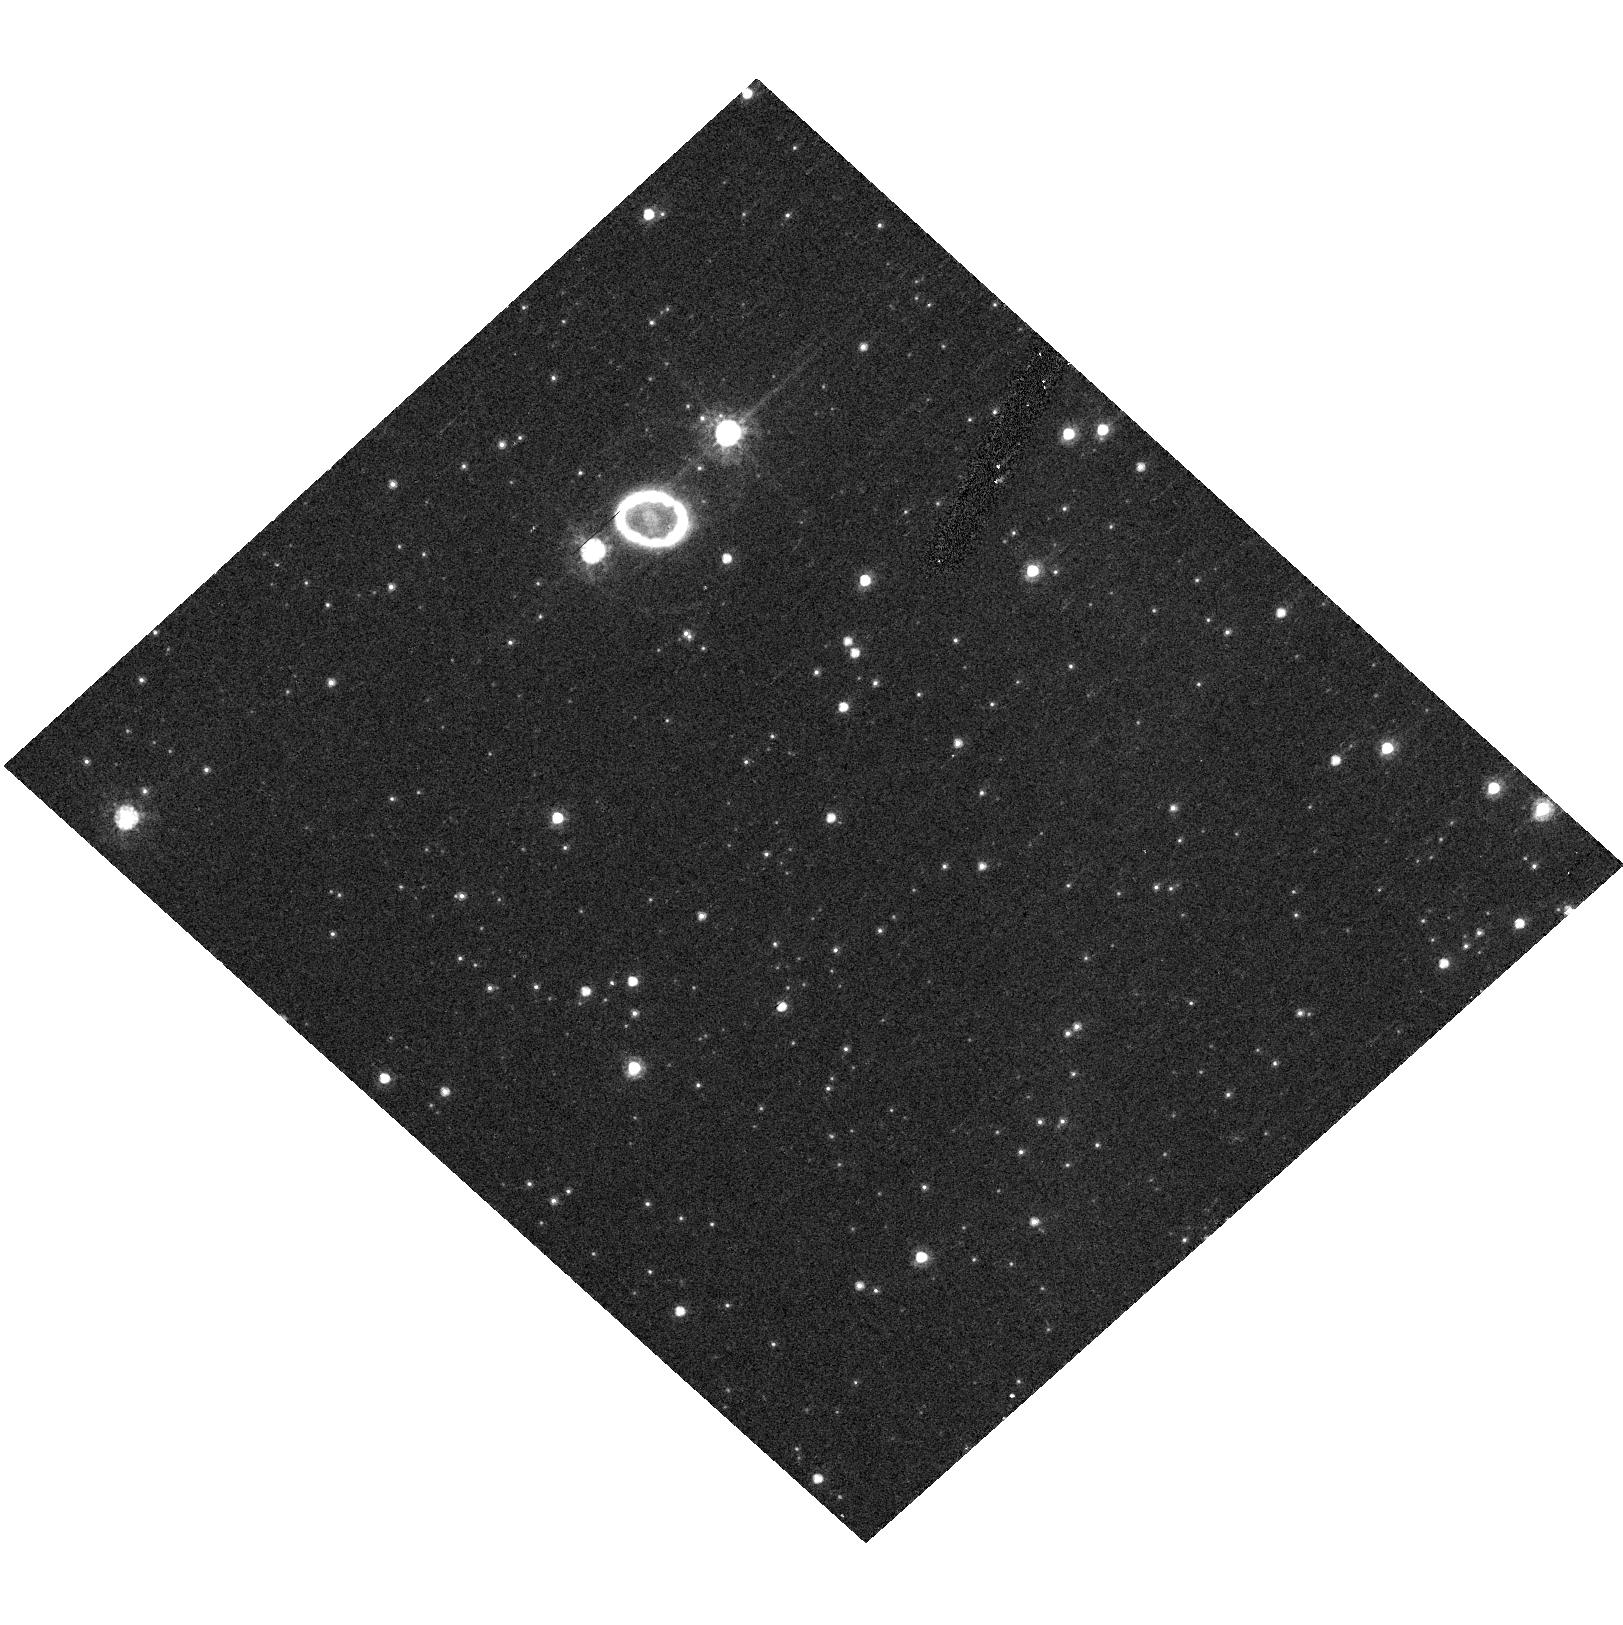
Target: SN1987A-GRISM-O120. Instrument: ACS/HRC. Filter: F625W. Exposure: 2 min. Observation ID: hst_10549_04_acs_hrc_f625w_j9e804

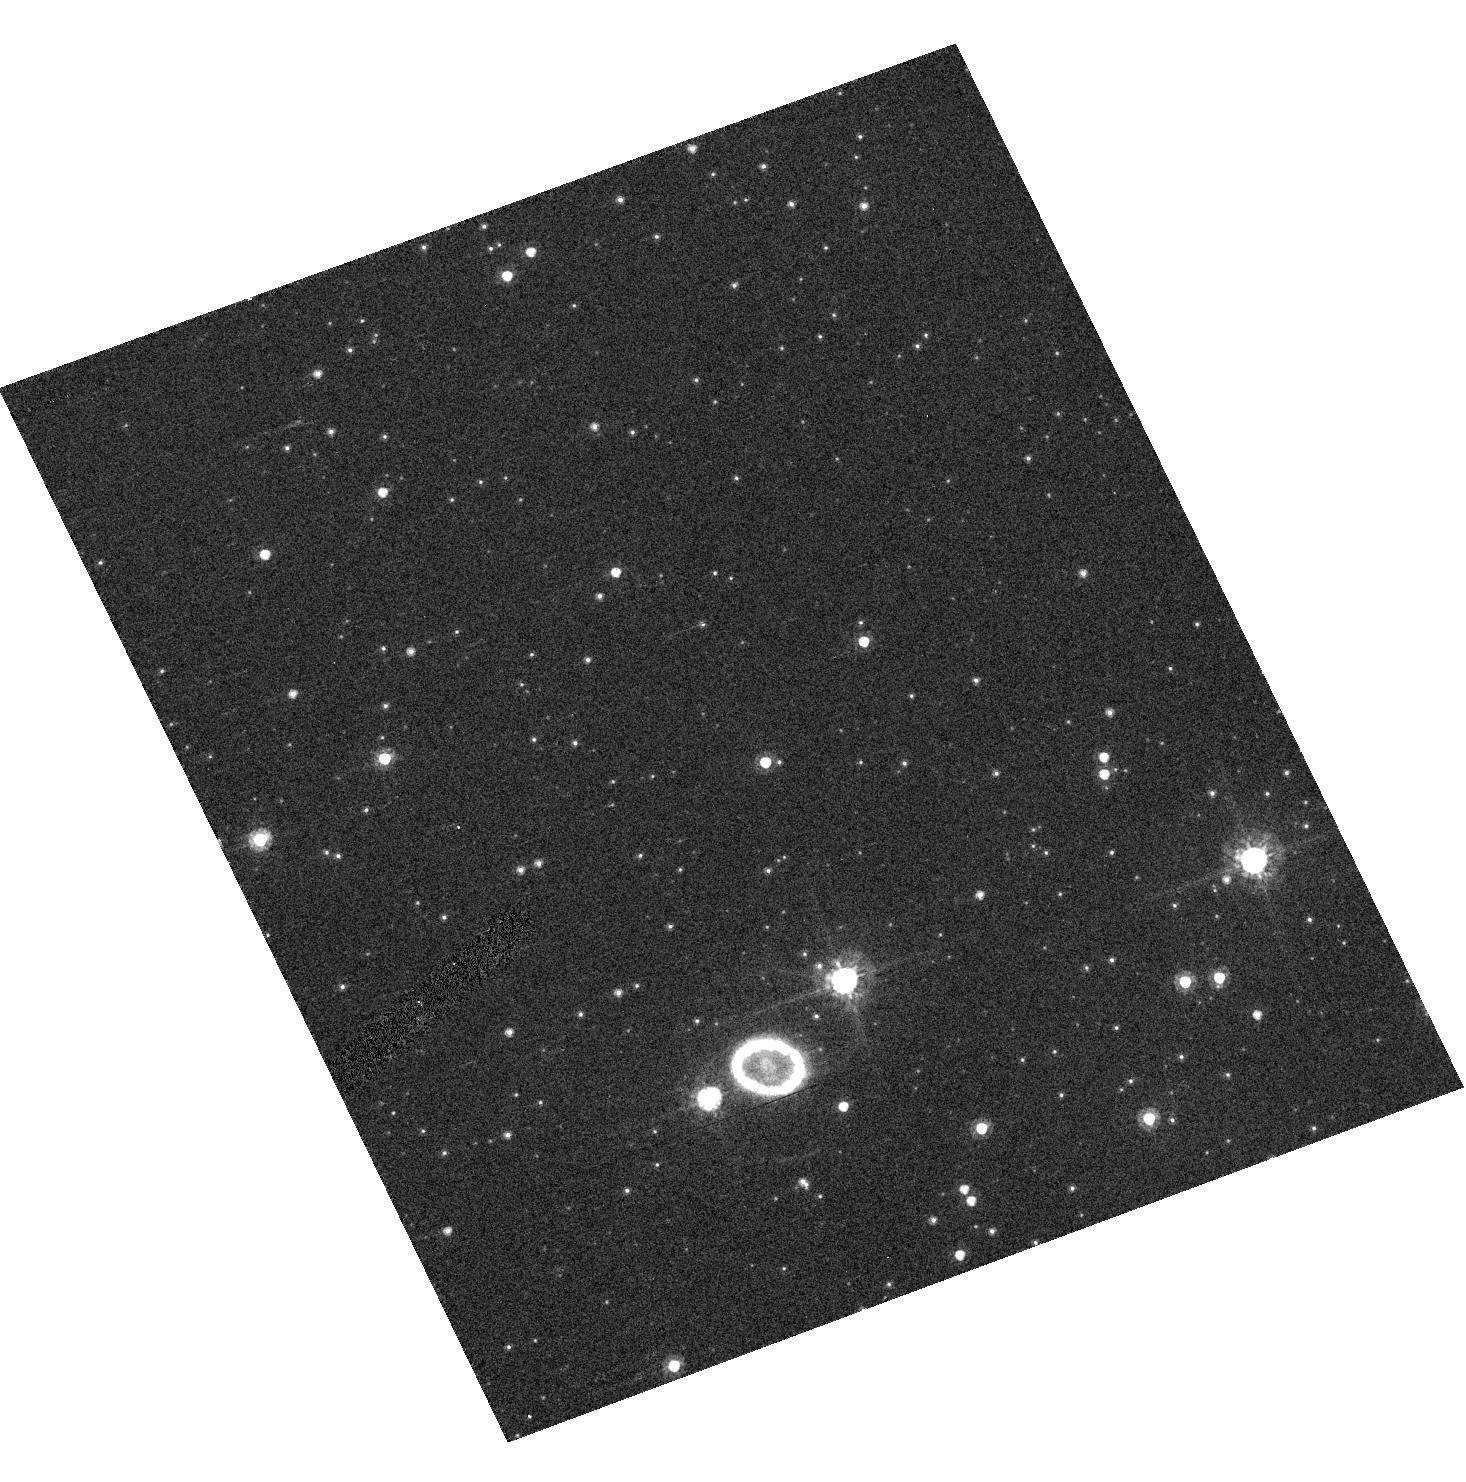
Target: SN1987A-GRISM-O300. Instrument: ACS/HRC. Filter: F625W. Exposure: 2 min. Observation ID: hst_10549_23_acs_hrc_f625w_j9e823

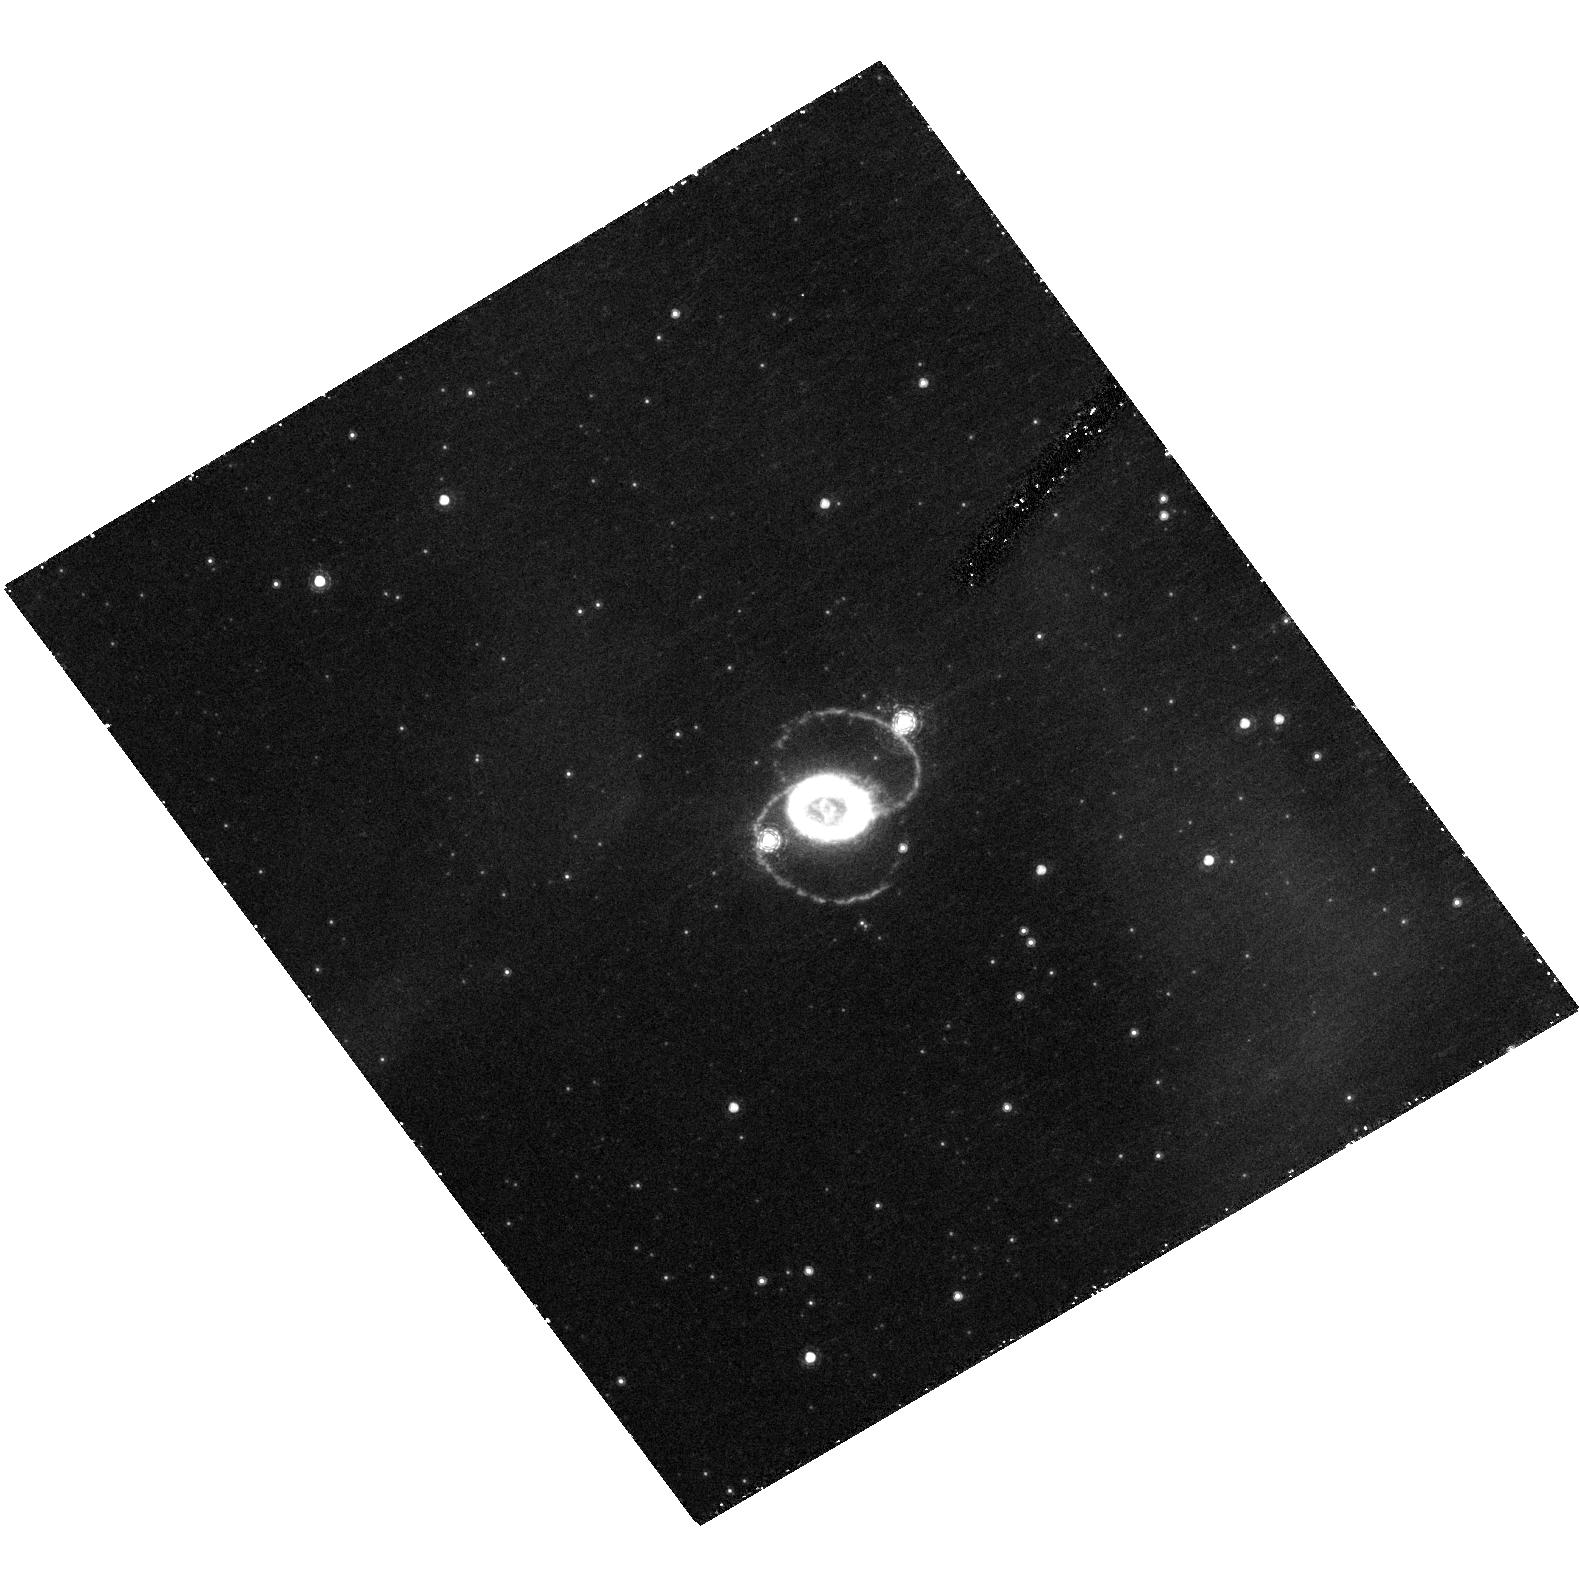
Target: SN1987A. Instrument: ACS/HRC. Filter: F658N. Exposure: 43 min. Observation ID: hst_10549_13_acs_hrc_f658n_j9e813

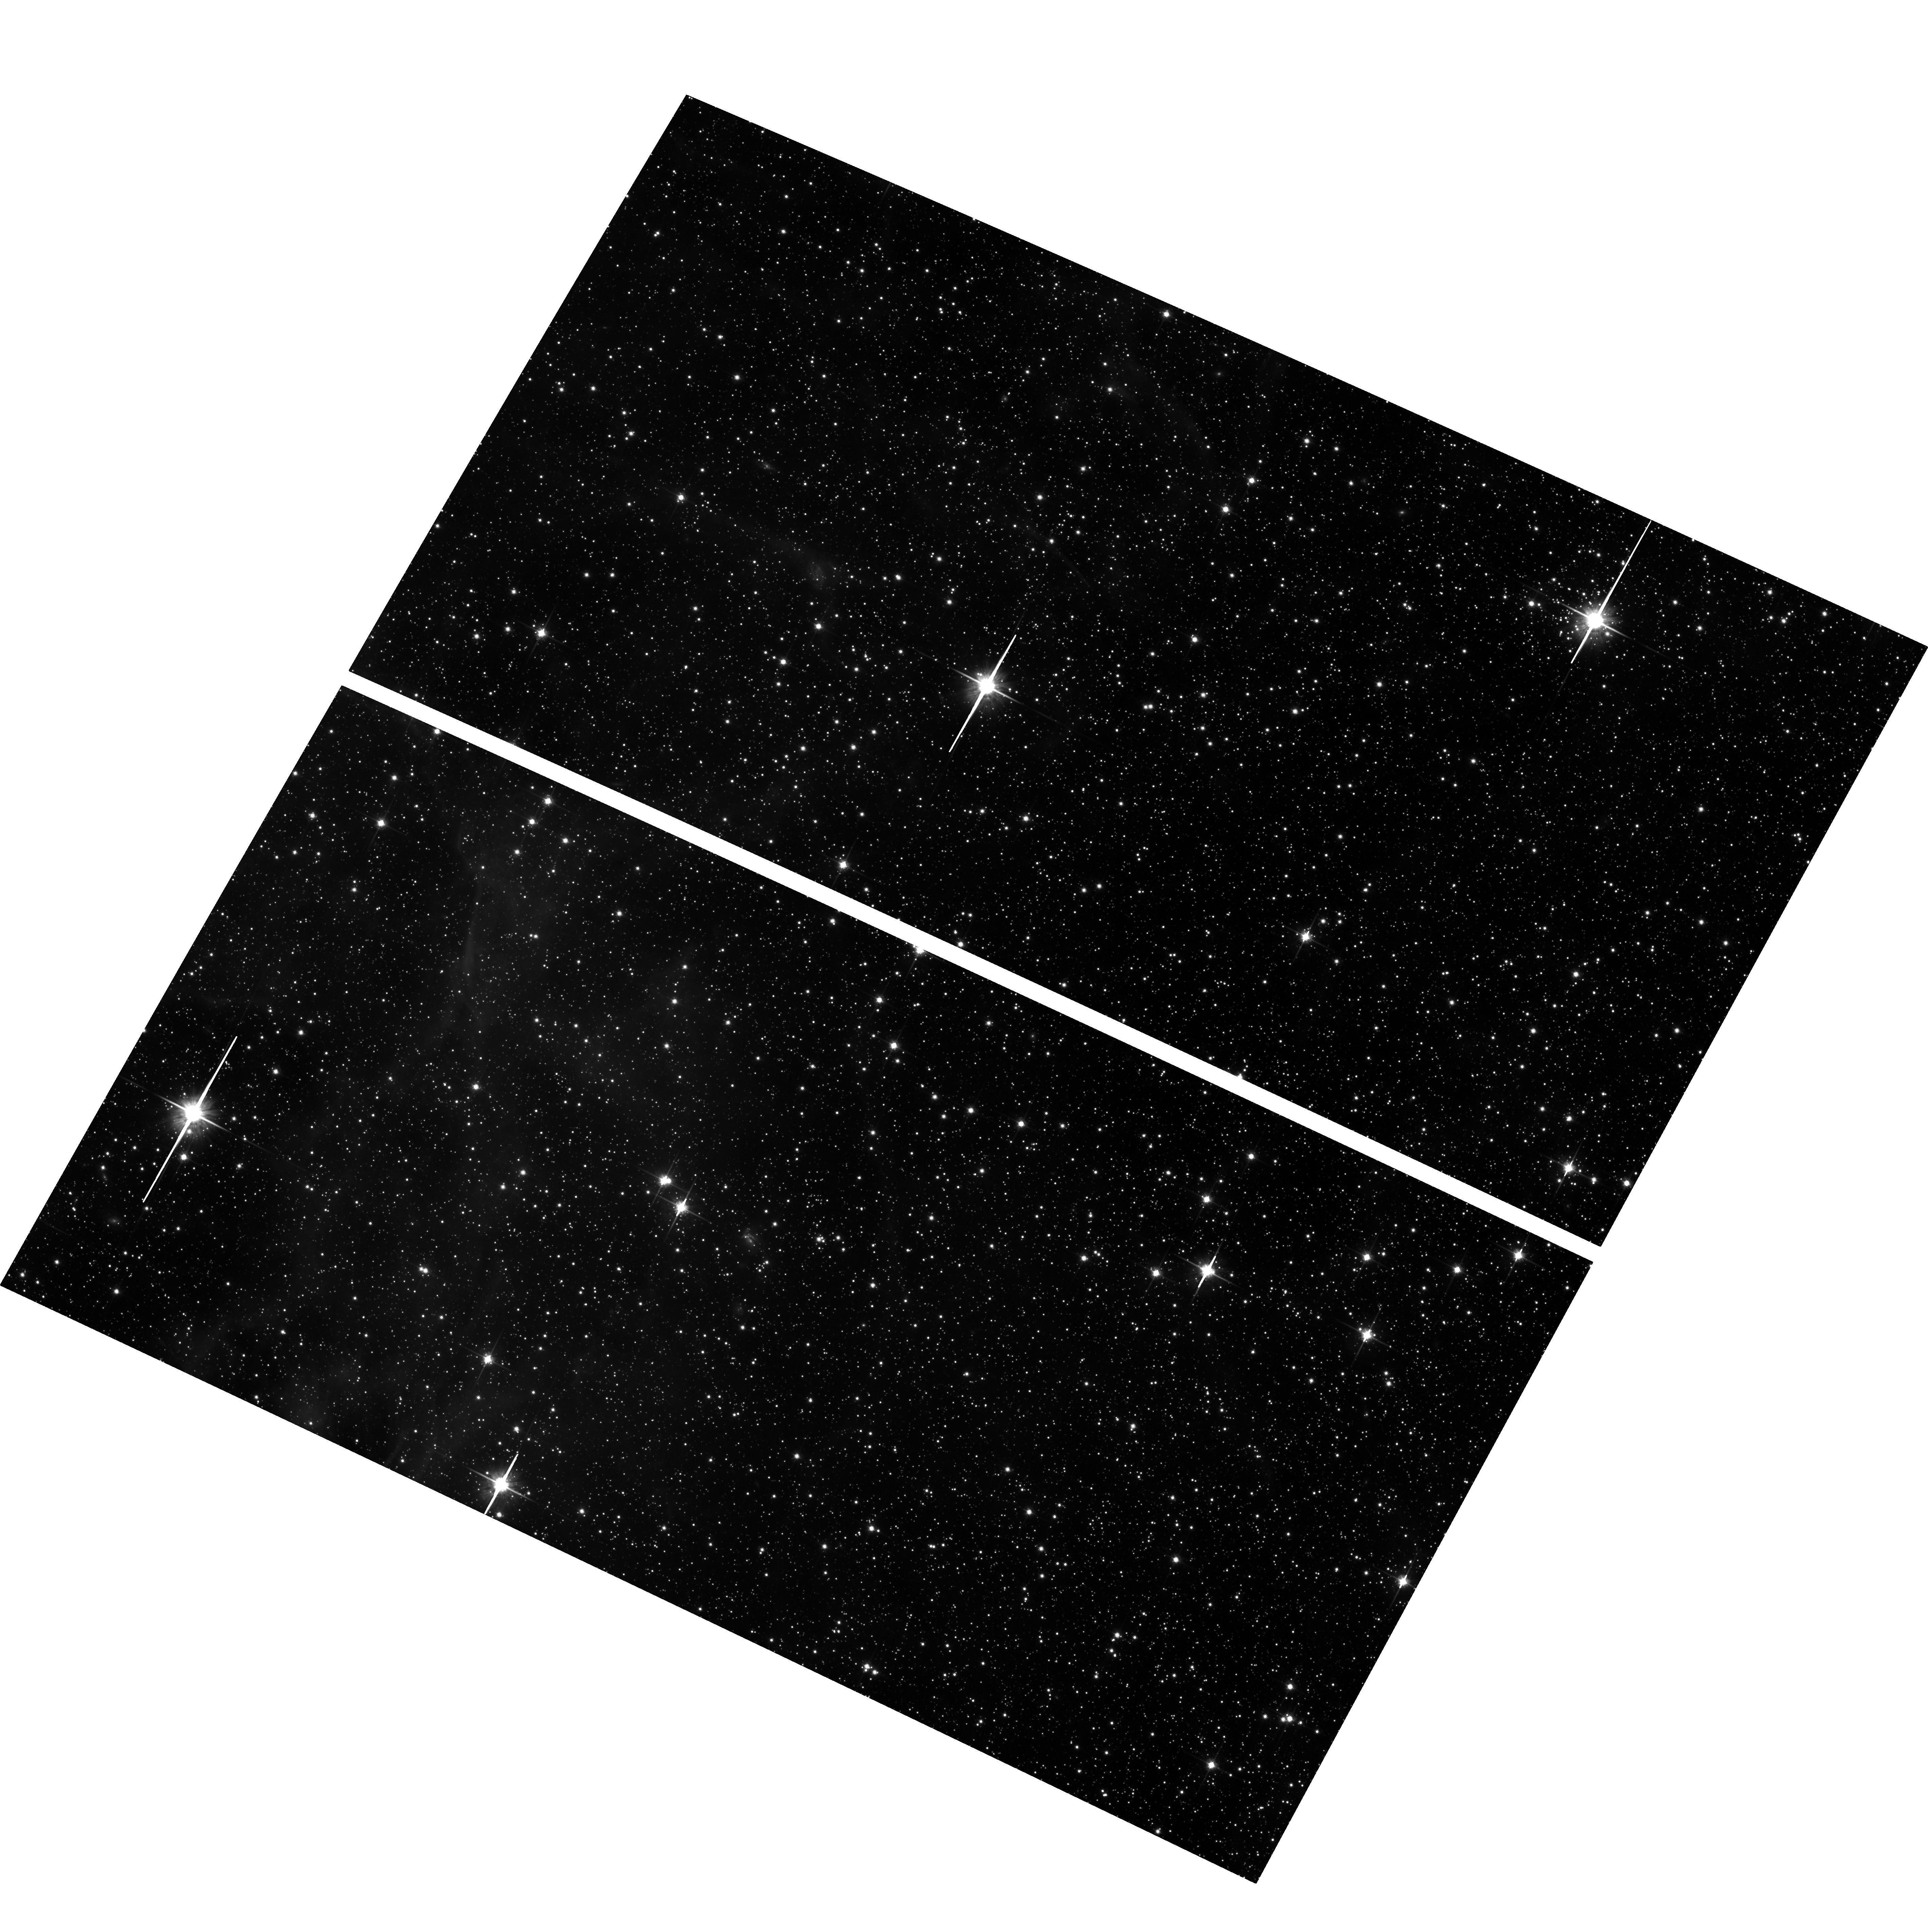
Target: field at RA 83.867°, Dec -69.270°. Instrument: ACS/WFC. Filter: F814W. Exposure: 30 min. Observation ID: hst_10549_11_acs_wfc_f814w_j9e811

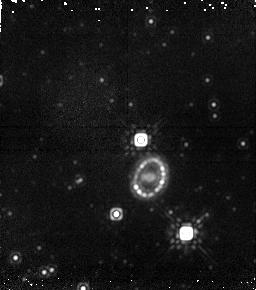
Target: SN1987A. Instrument: NICMOS/NIC1. Filter: F160W. Exposure: 26 min. Observation ID: n9e831040

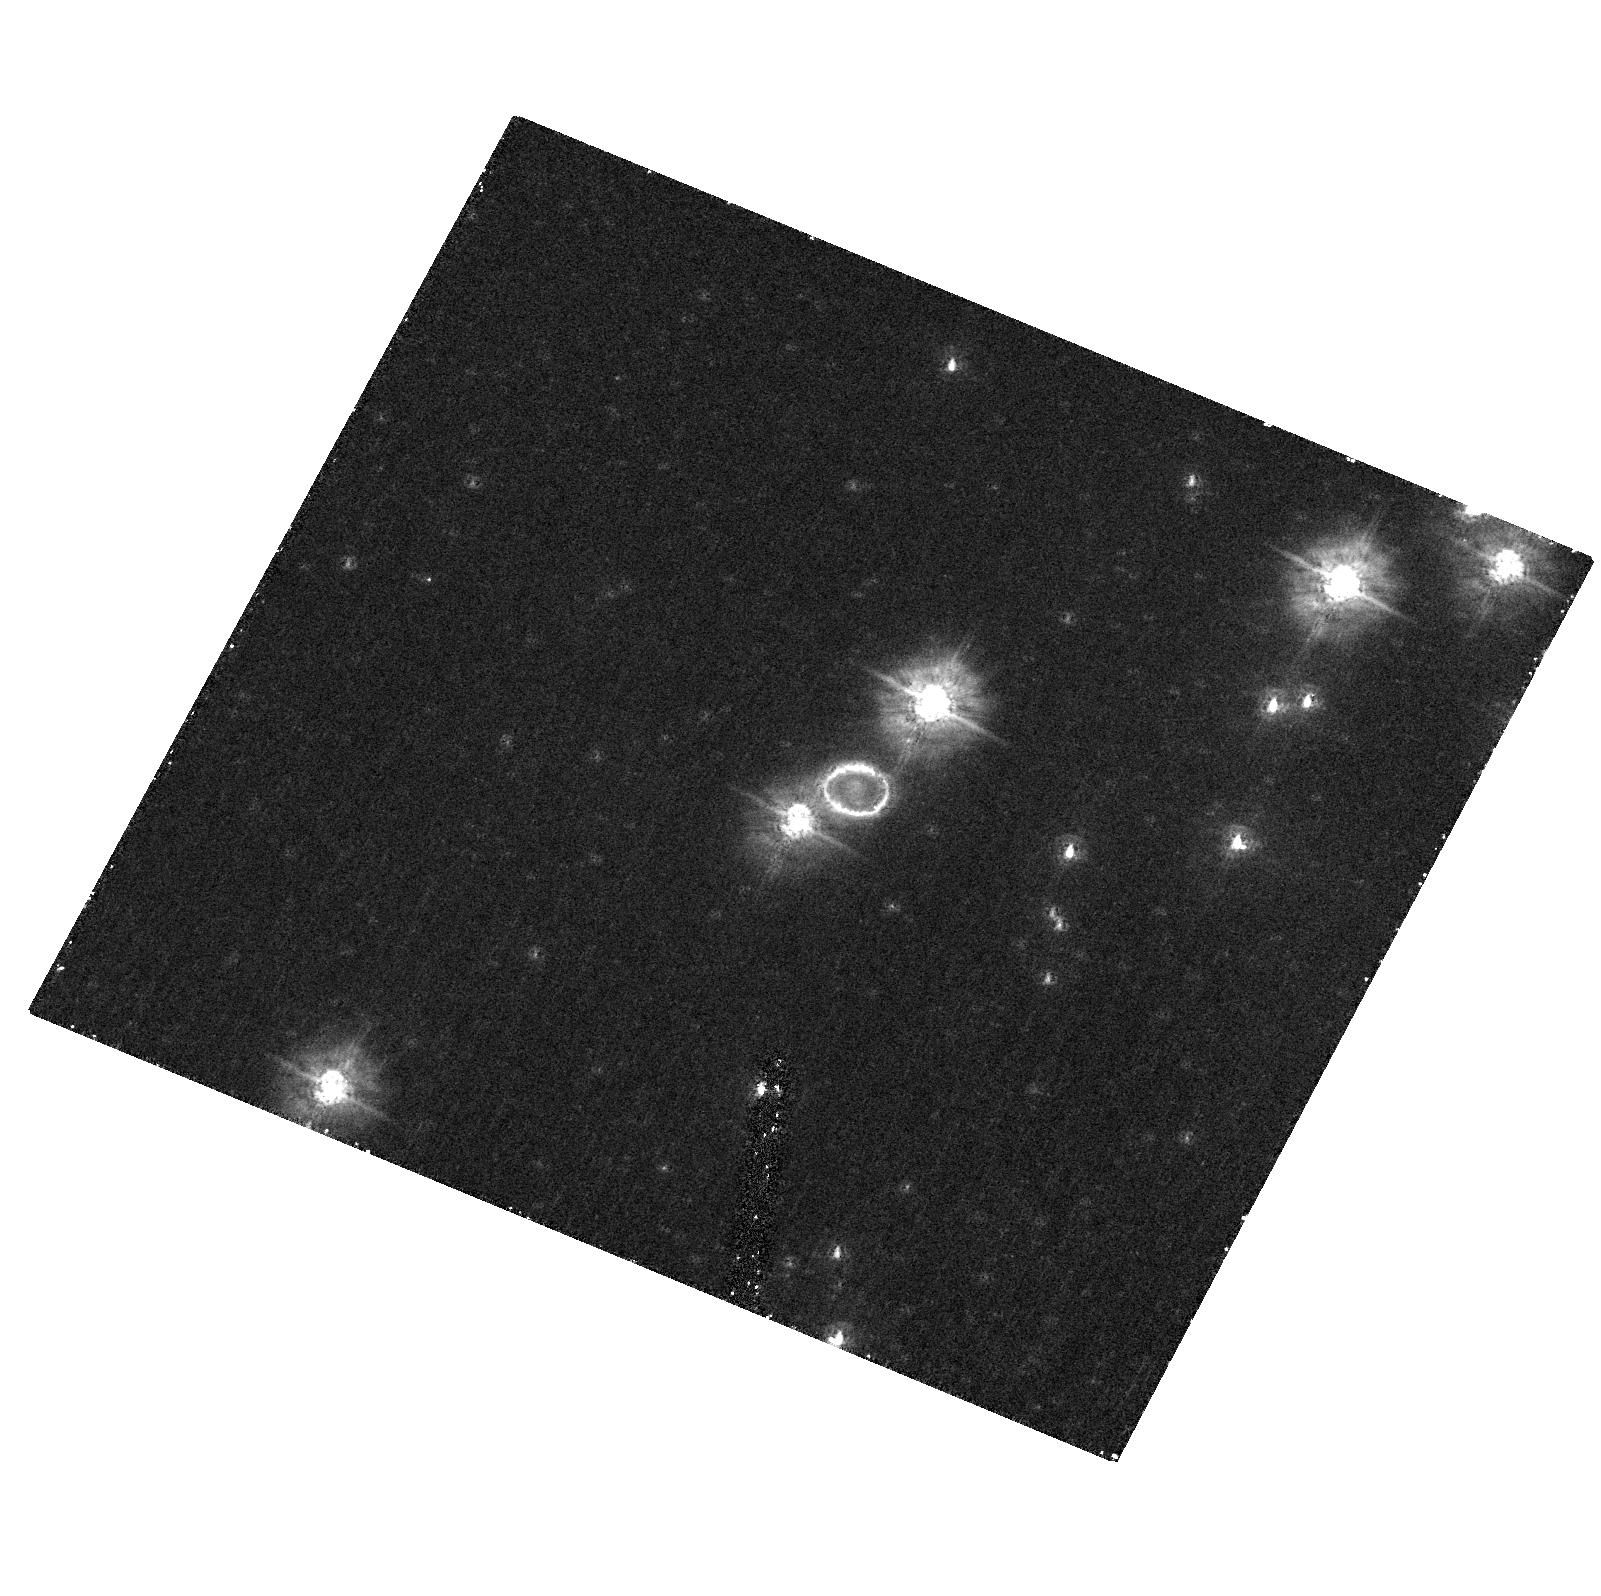
Target: SN1987A. Instrument: ACS/HRC. Filter: F330W. Exposure: 40 min. Observation ID: hst_10549_10_acs_hrc_f330w_j9e810

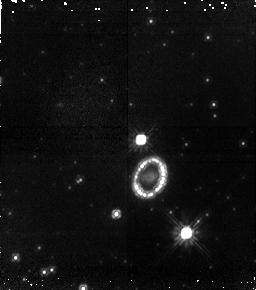
Target: SN1987A. Instrument: NICMOS/NIC1. Filter: F110W. Exposure: 23 min. Observation ID: n9e831030

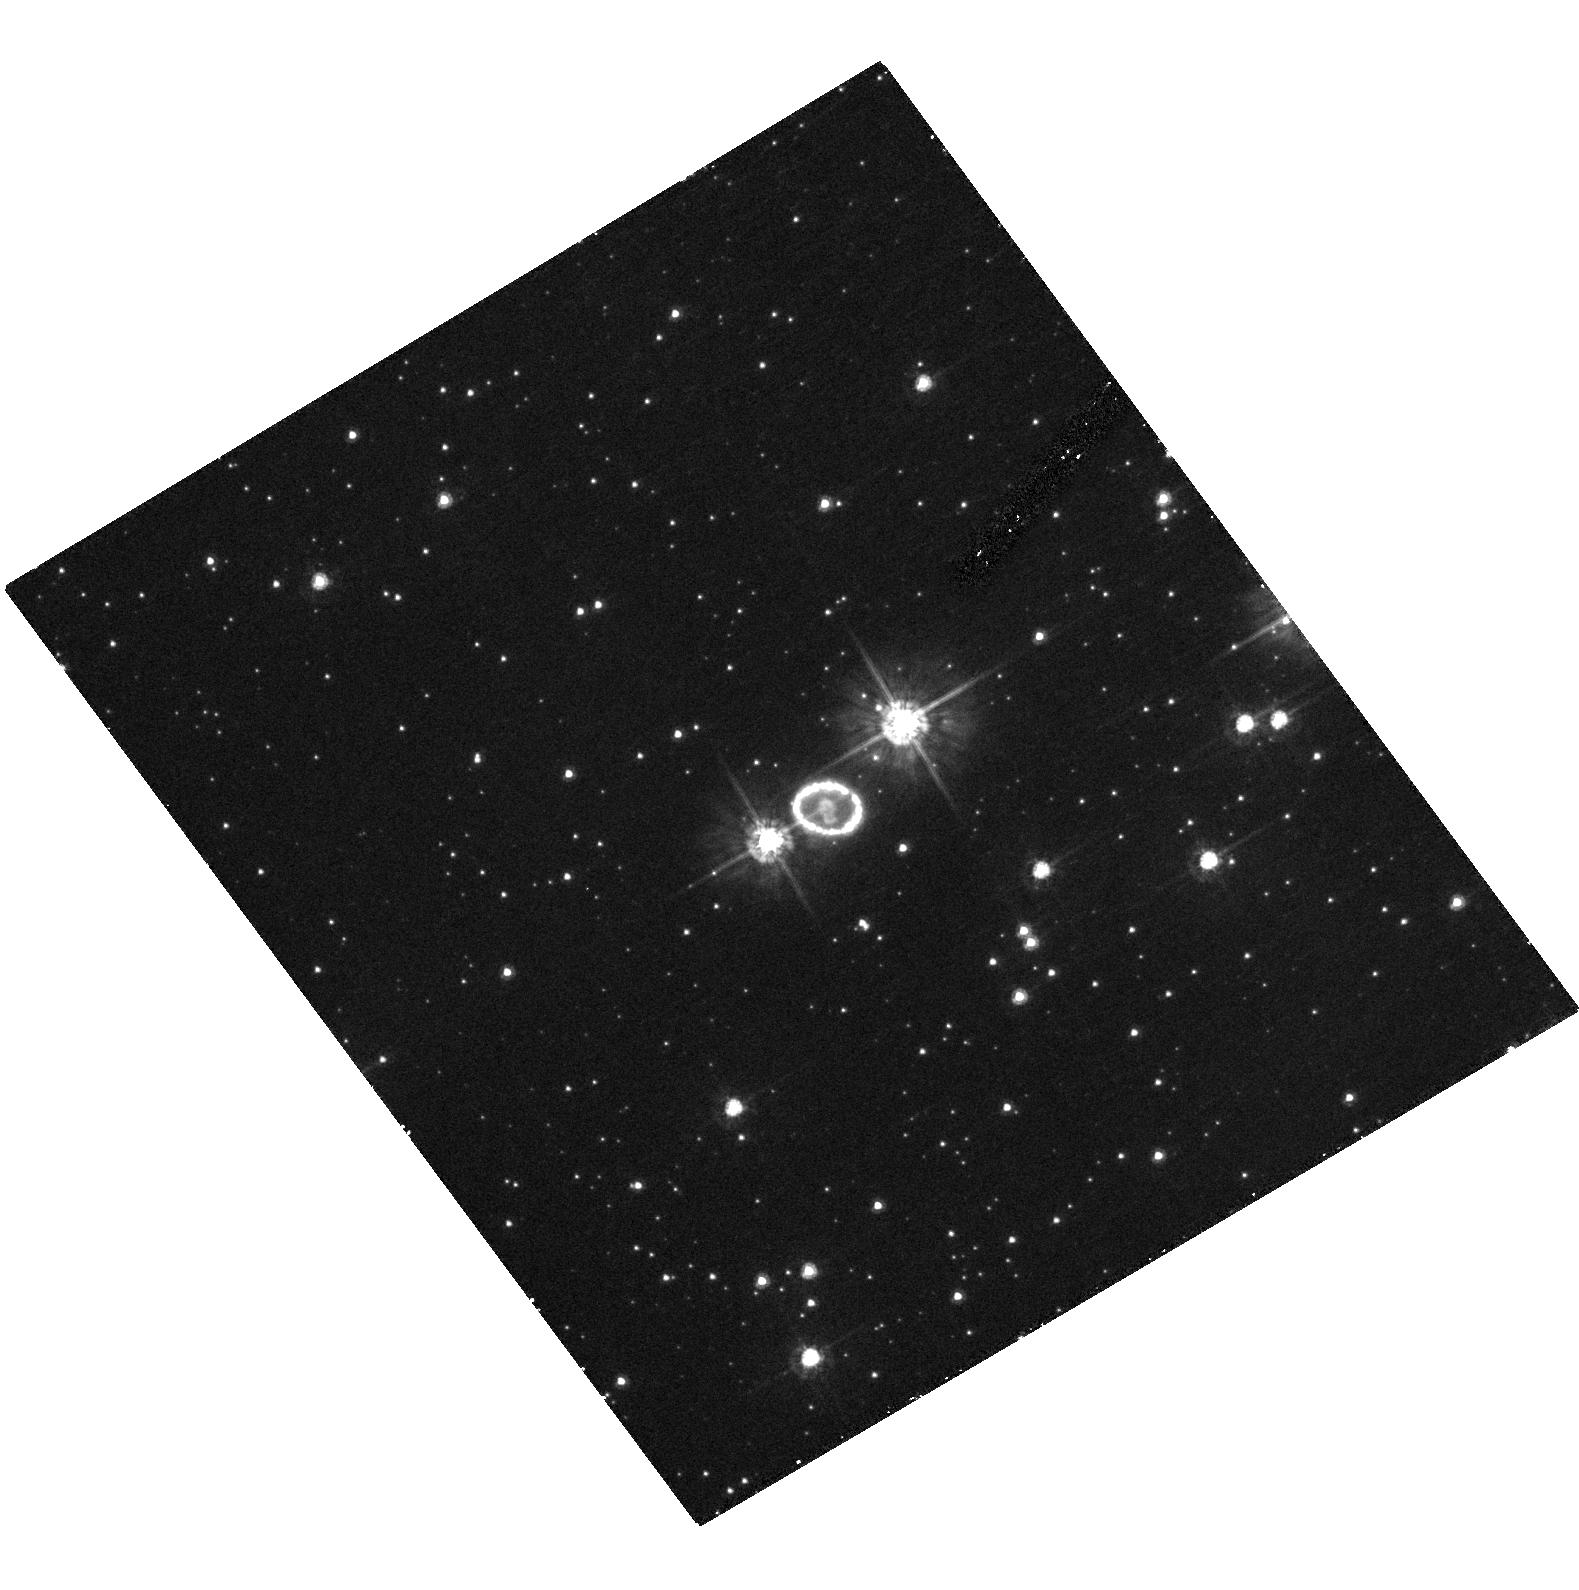
Target: SN1987A. Instrument: ACS/HRC. Filter: F435W. Exposure: 20 min. Observation ID: hst_10549_13_acs_hrc_f435w_j9e813

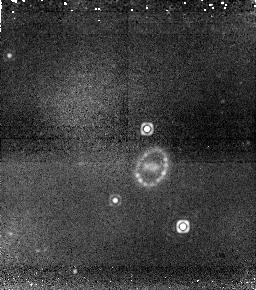
Target: SN1987A. Instrument: NICMOS/NIC1. Filter: F164N. Exposure: 51 min. Observation ID: n9e830030

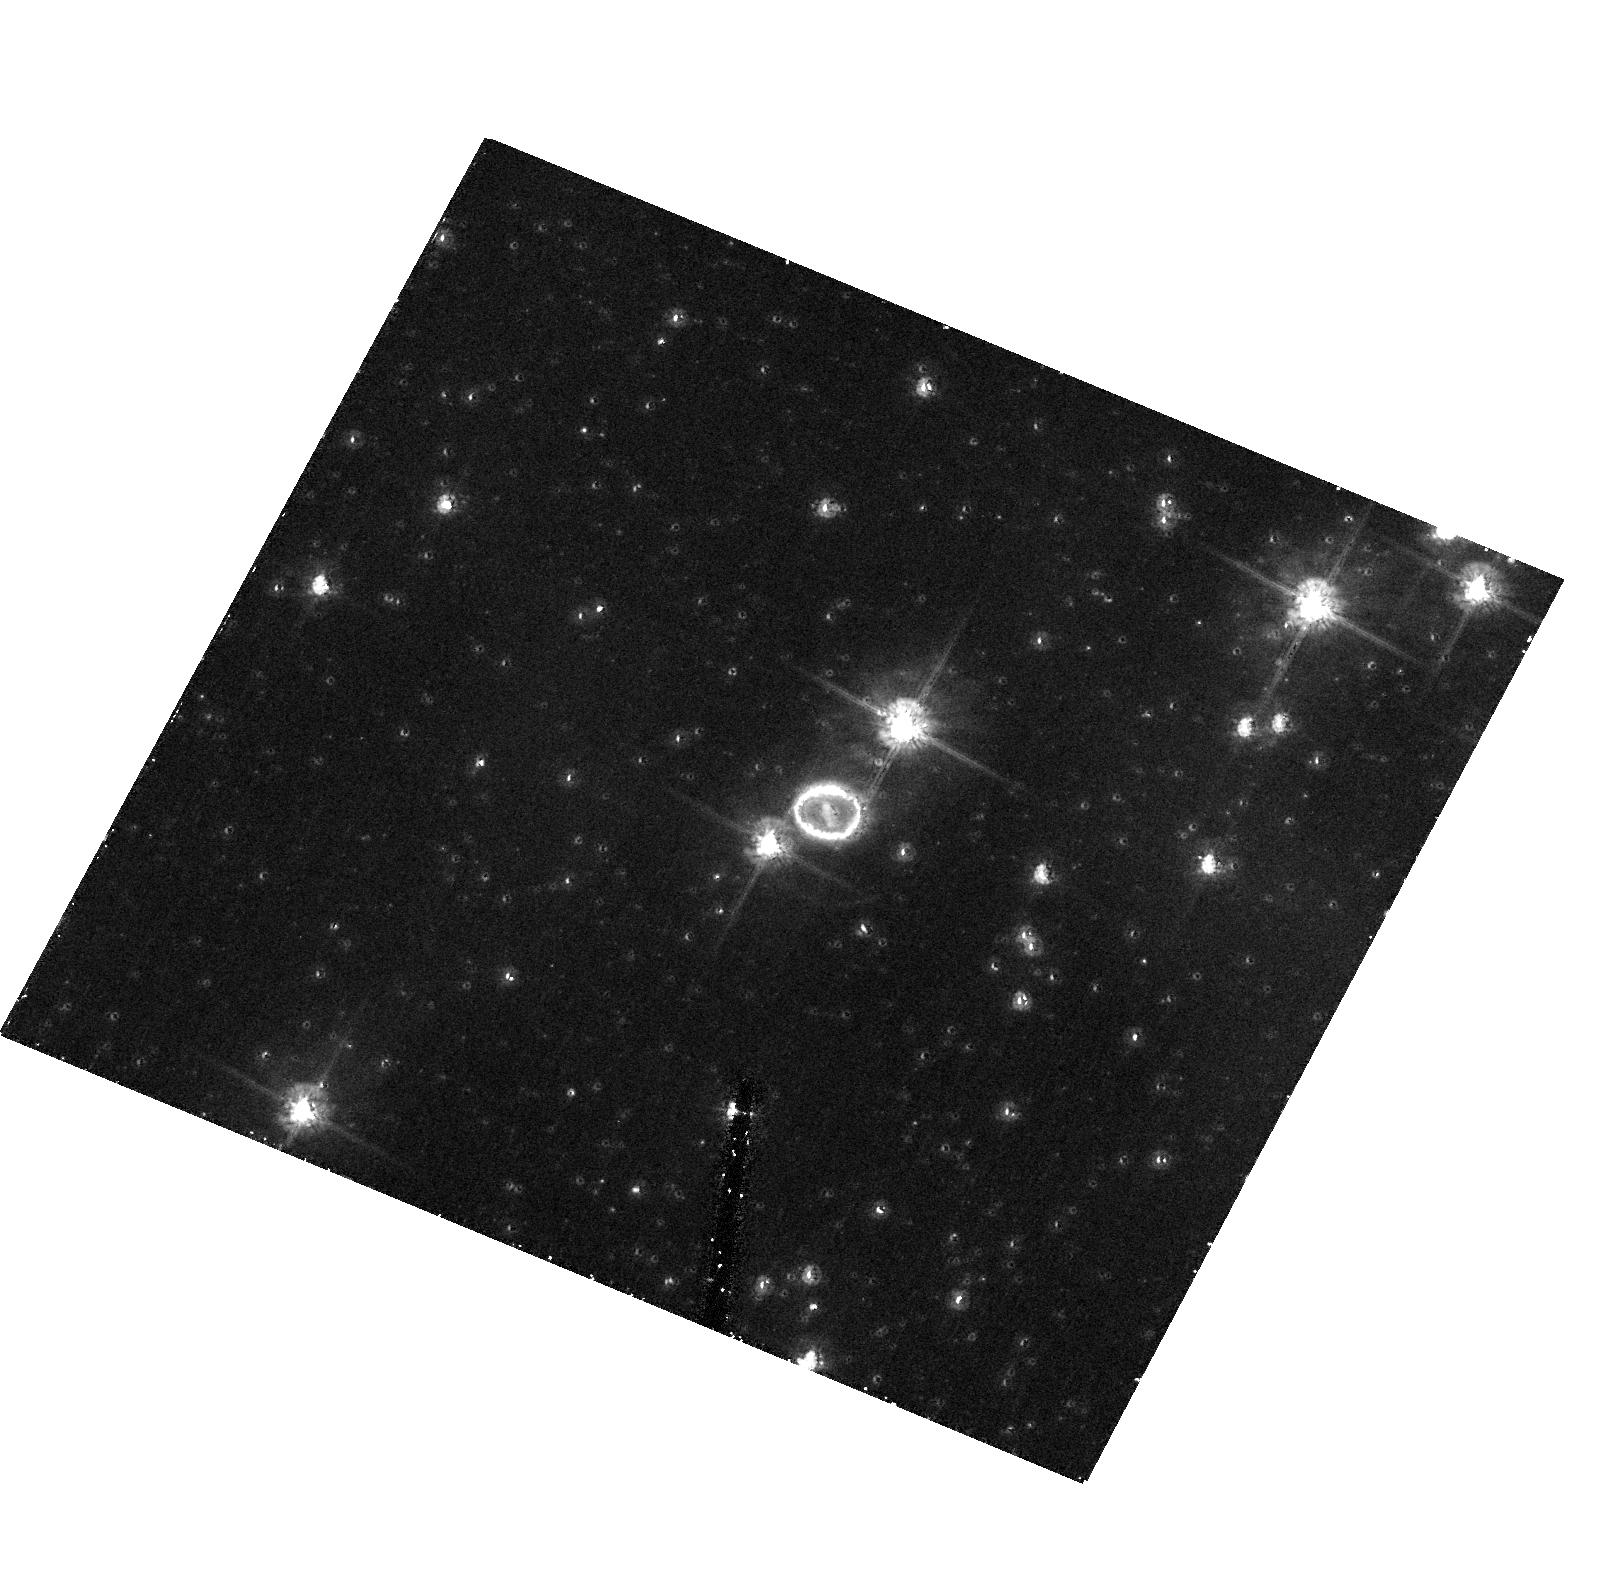
Target: SN1987A. Instrument: ACS/HRC. Filter: F555W. Exposure: 18 min. Observation ID: hst_10549_10_acs_hrc_f555w_j9e810

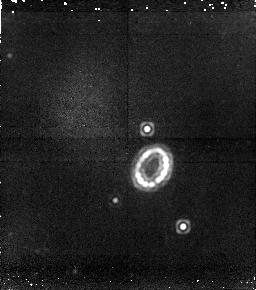
Target: SN1987A. Instrument: NICMOS/NIC1. Filter: F187N. Exposure: 51 min. Observation ID: n9e830020

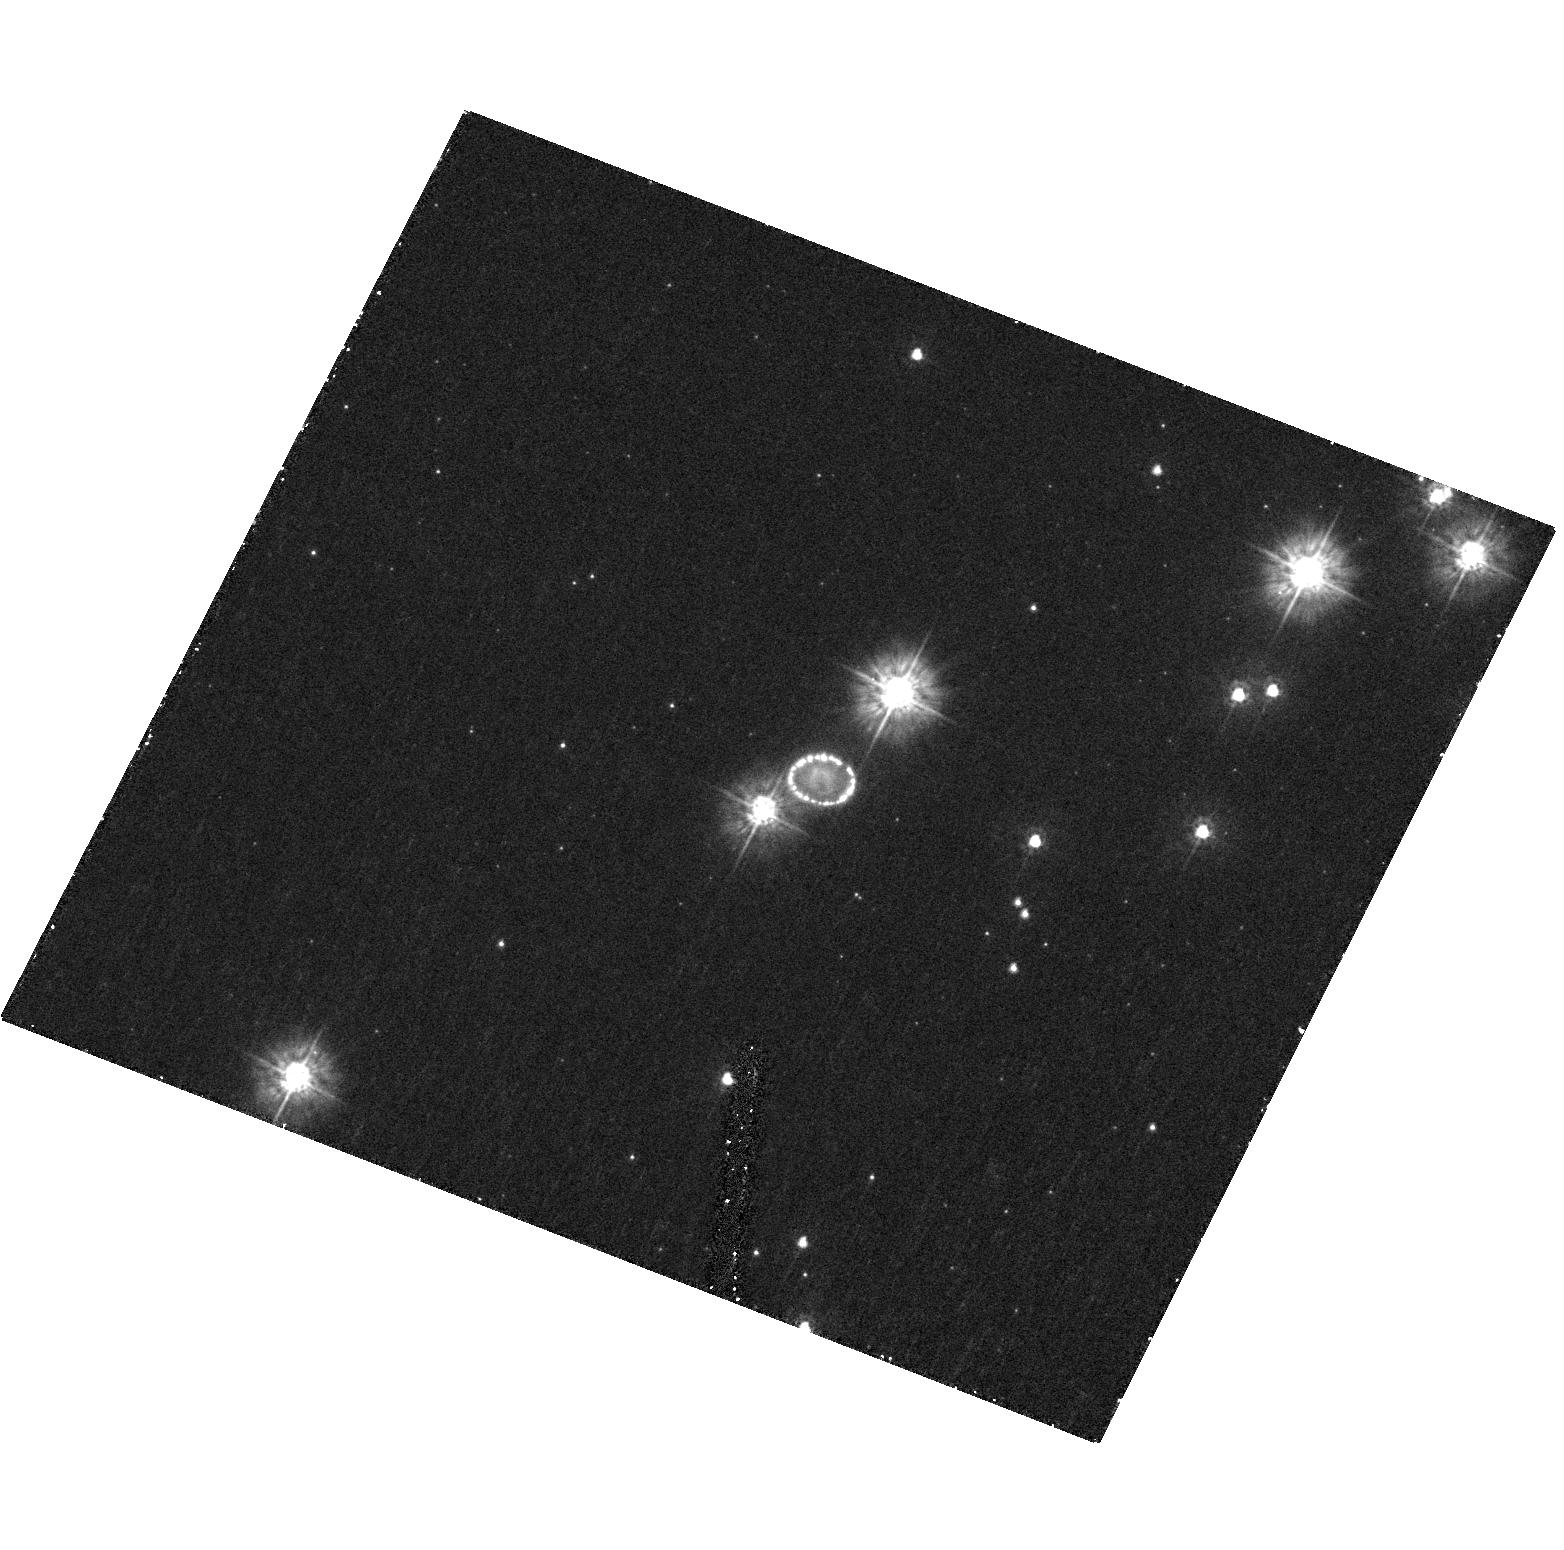
Target: SN1987A. Instrument: ACS/HRC. Filter: F250W. Exposure: 40 min. Observation ID: hst_10549_11_acs_hrc_f250w_j9e811

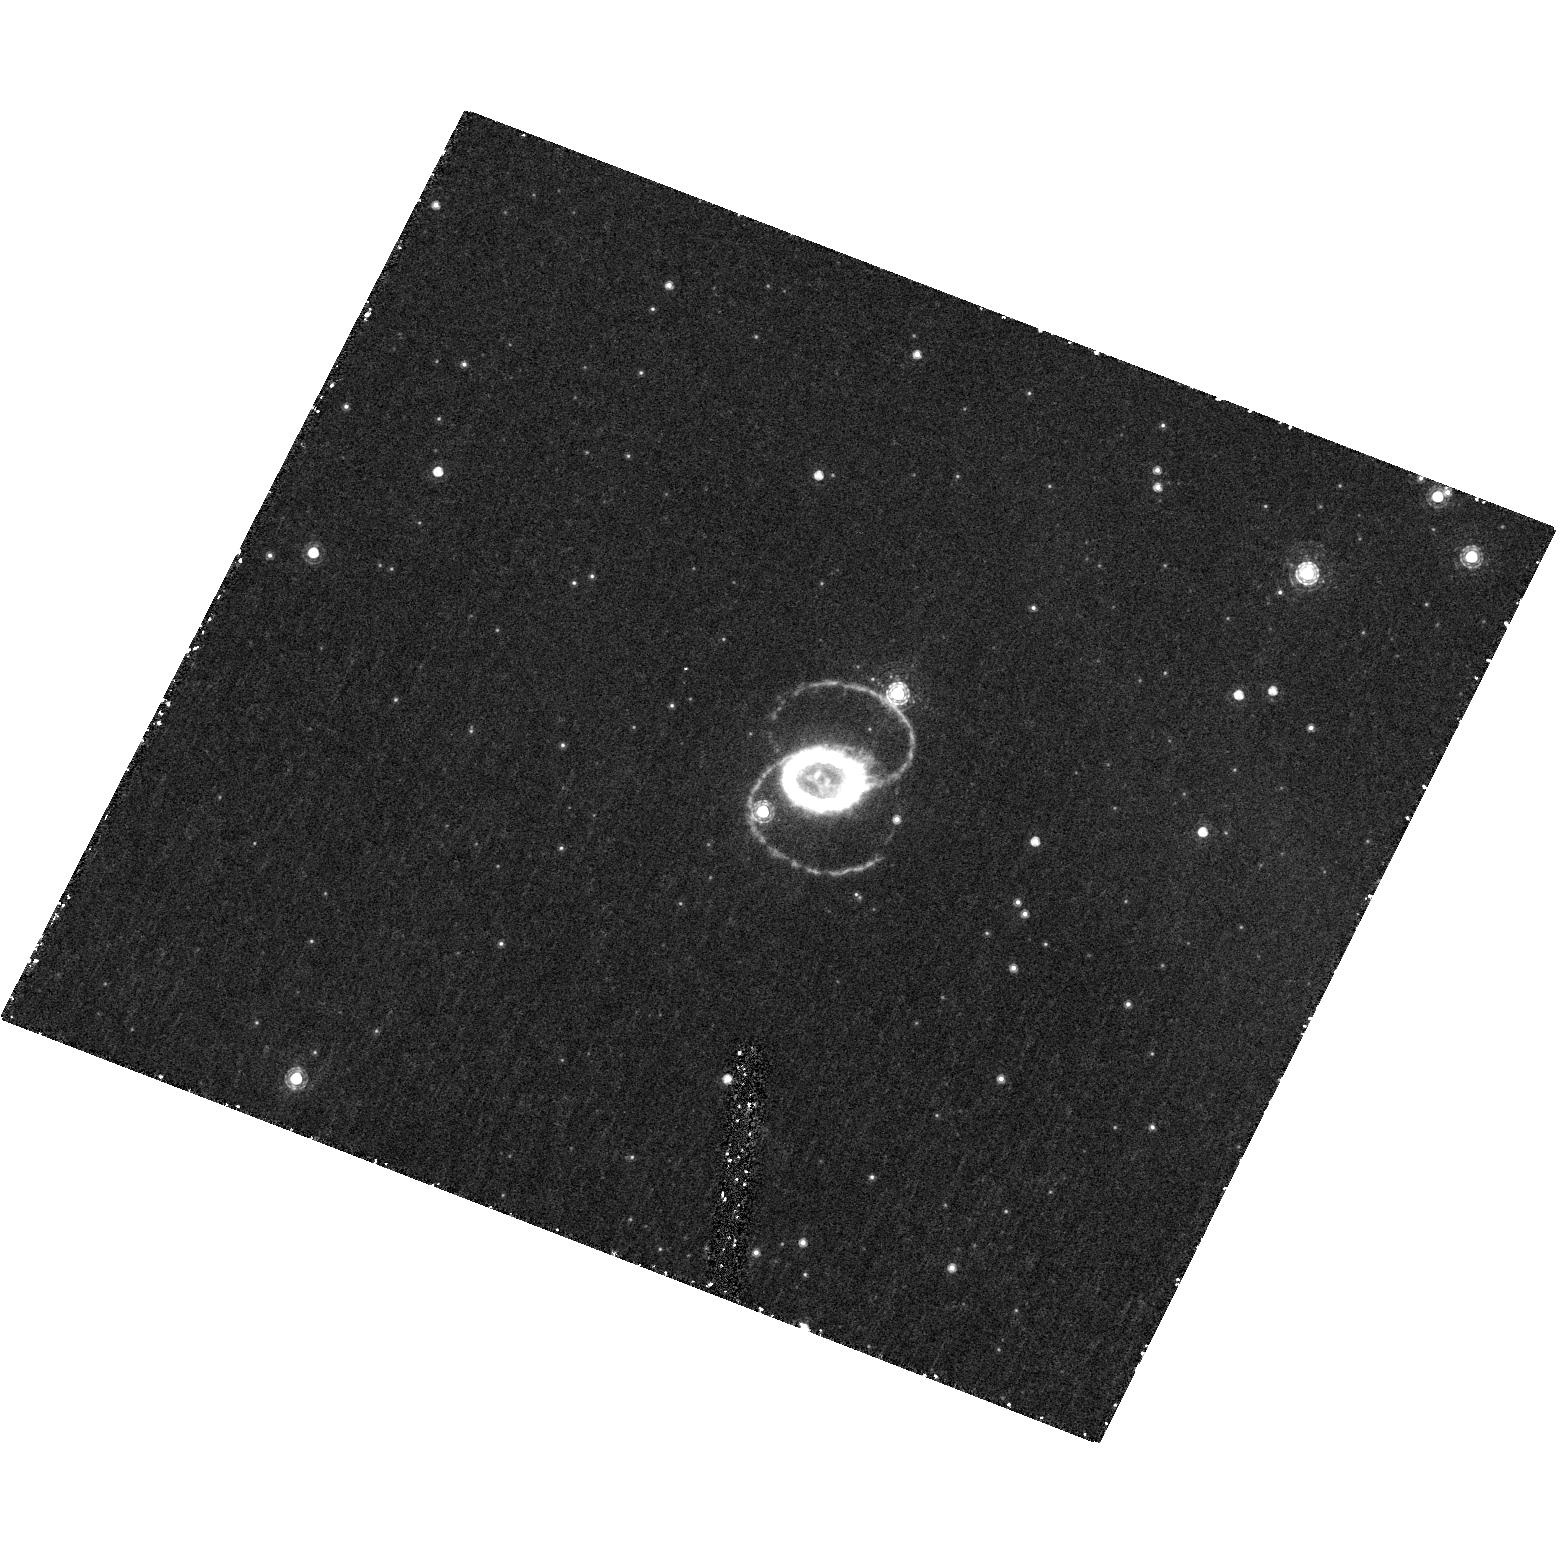
Target: SN1987A. Instrument: ACS/HRC. Filter: F660N. Exposure: 1 h. Observation ID: hst_10549_11_acs_hrc_f660n_j9e811

SAINTS - Supernova 1987A INTensive Survey (PI: Kirshner, Robert P.)

SAINTS is a program to observe SN 1987A, the brightest supernova in 384 years, as it morphs into the youngest supernova remnant at age 18. HST is the unique and perfect tool for spatially-resolved observations of the many physical components of SN 1987A. A violent encounter is underway between the fastest-moving debris and the circumstellar ring, exciting hotspots seen with HST that are suddenly lighting up. The optical and X-ray flux from the ring are both rising rapidly: HST and Chandra observations taken together are needed to understand the physics of these shocked regions. In Cycle14, the hotspots may fuse as the shock fully enters the ring. Photons from these shocks may excite previously hidden gas outside the ring, revealing the true extent of the mass loss that preceded the explosion. The inner debris of the explosion itself, still excited by radioactive isotopes produced in the explosion, is now well resolved by ACS and seen to be aspherical, providing direct clues to the mechanism of the explosion. Our search for a compact remnant is beginning to eliminate some theoretical possibilities and we have the opportunity in Cycle 14 to place much more stringent limits with NICMOS. Many questions about SN 1987A remain unanswered. How did the enigmatic three rings form in the late stages of Sanduleak -69 202? Precisely what took place in the center during the core collapse and bounce? Is a black hole or a neutron star left behind in the debris? SAINTS has been a continuous program since HST was launched-- we propose to extend this rich and deep data set for present use and future reference to answer these central questions in the science of supernovae.